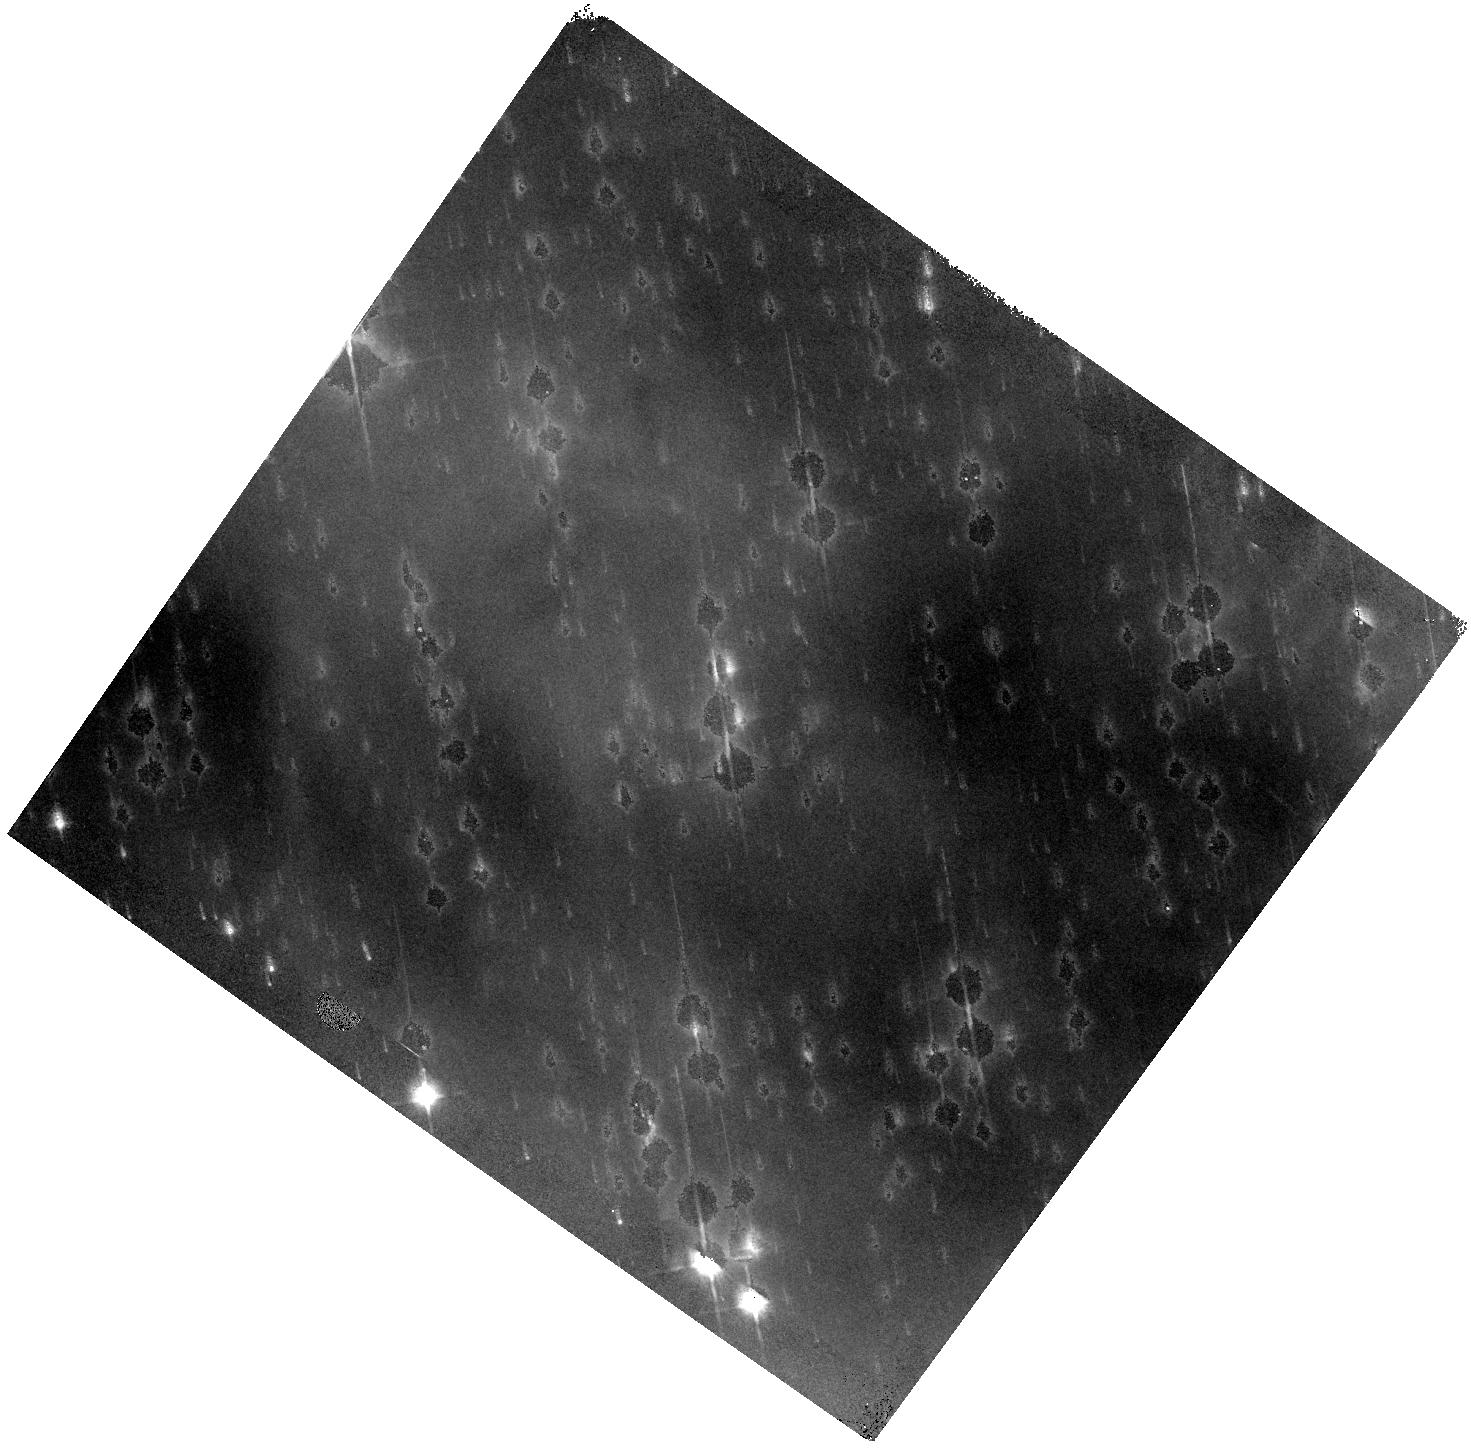
Target: NGC-2174
Instrument: WFC3/IR
Filter: F125W
Exposure: 30 min
Observation ID: hst_13623_02_wfc3_ir_f125w_ichx02

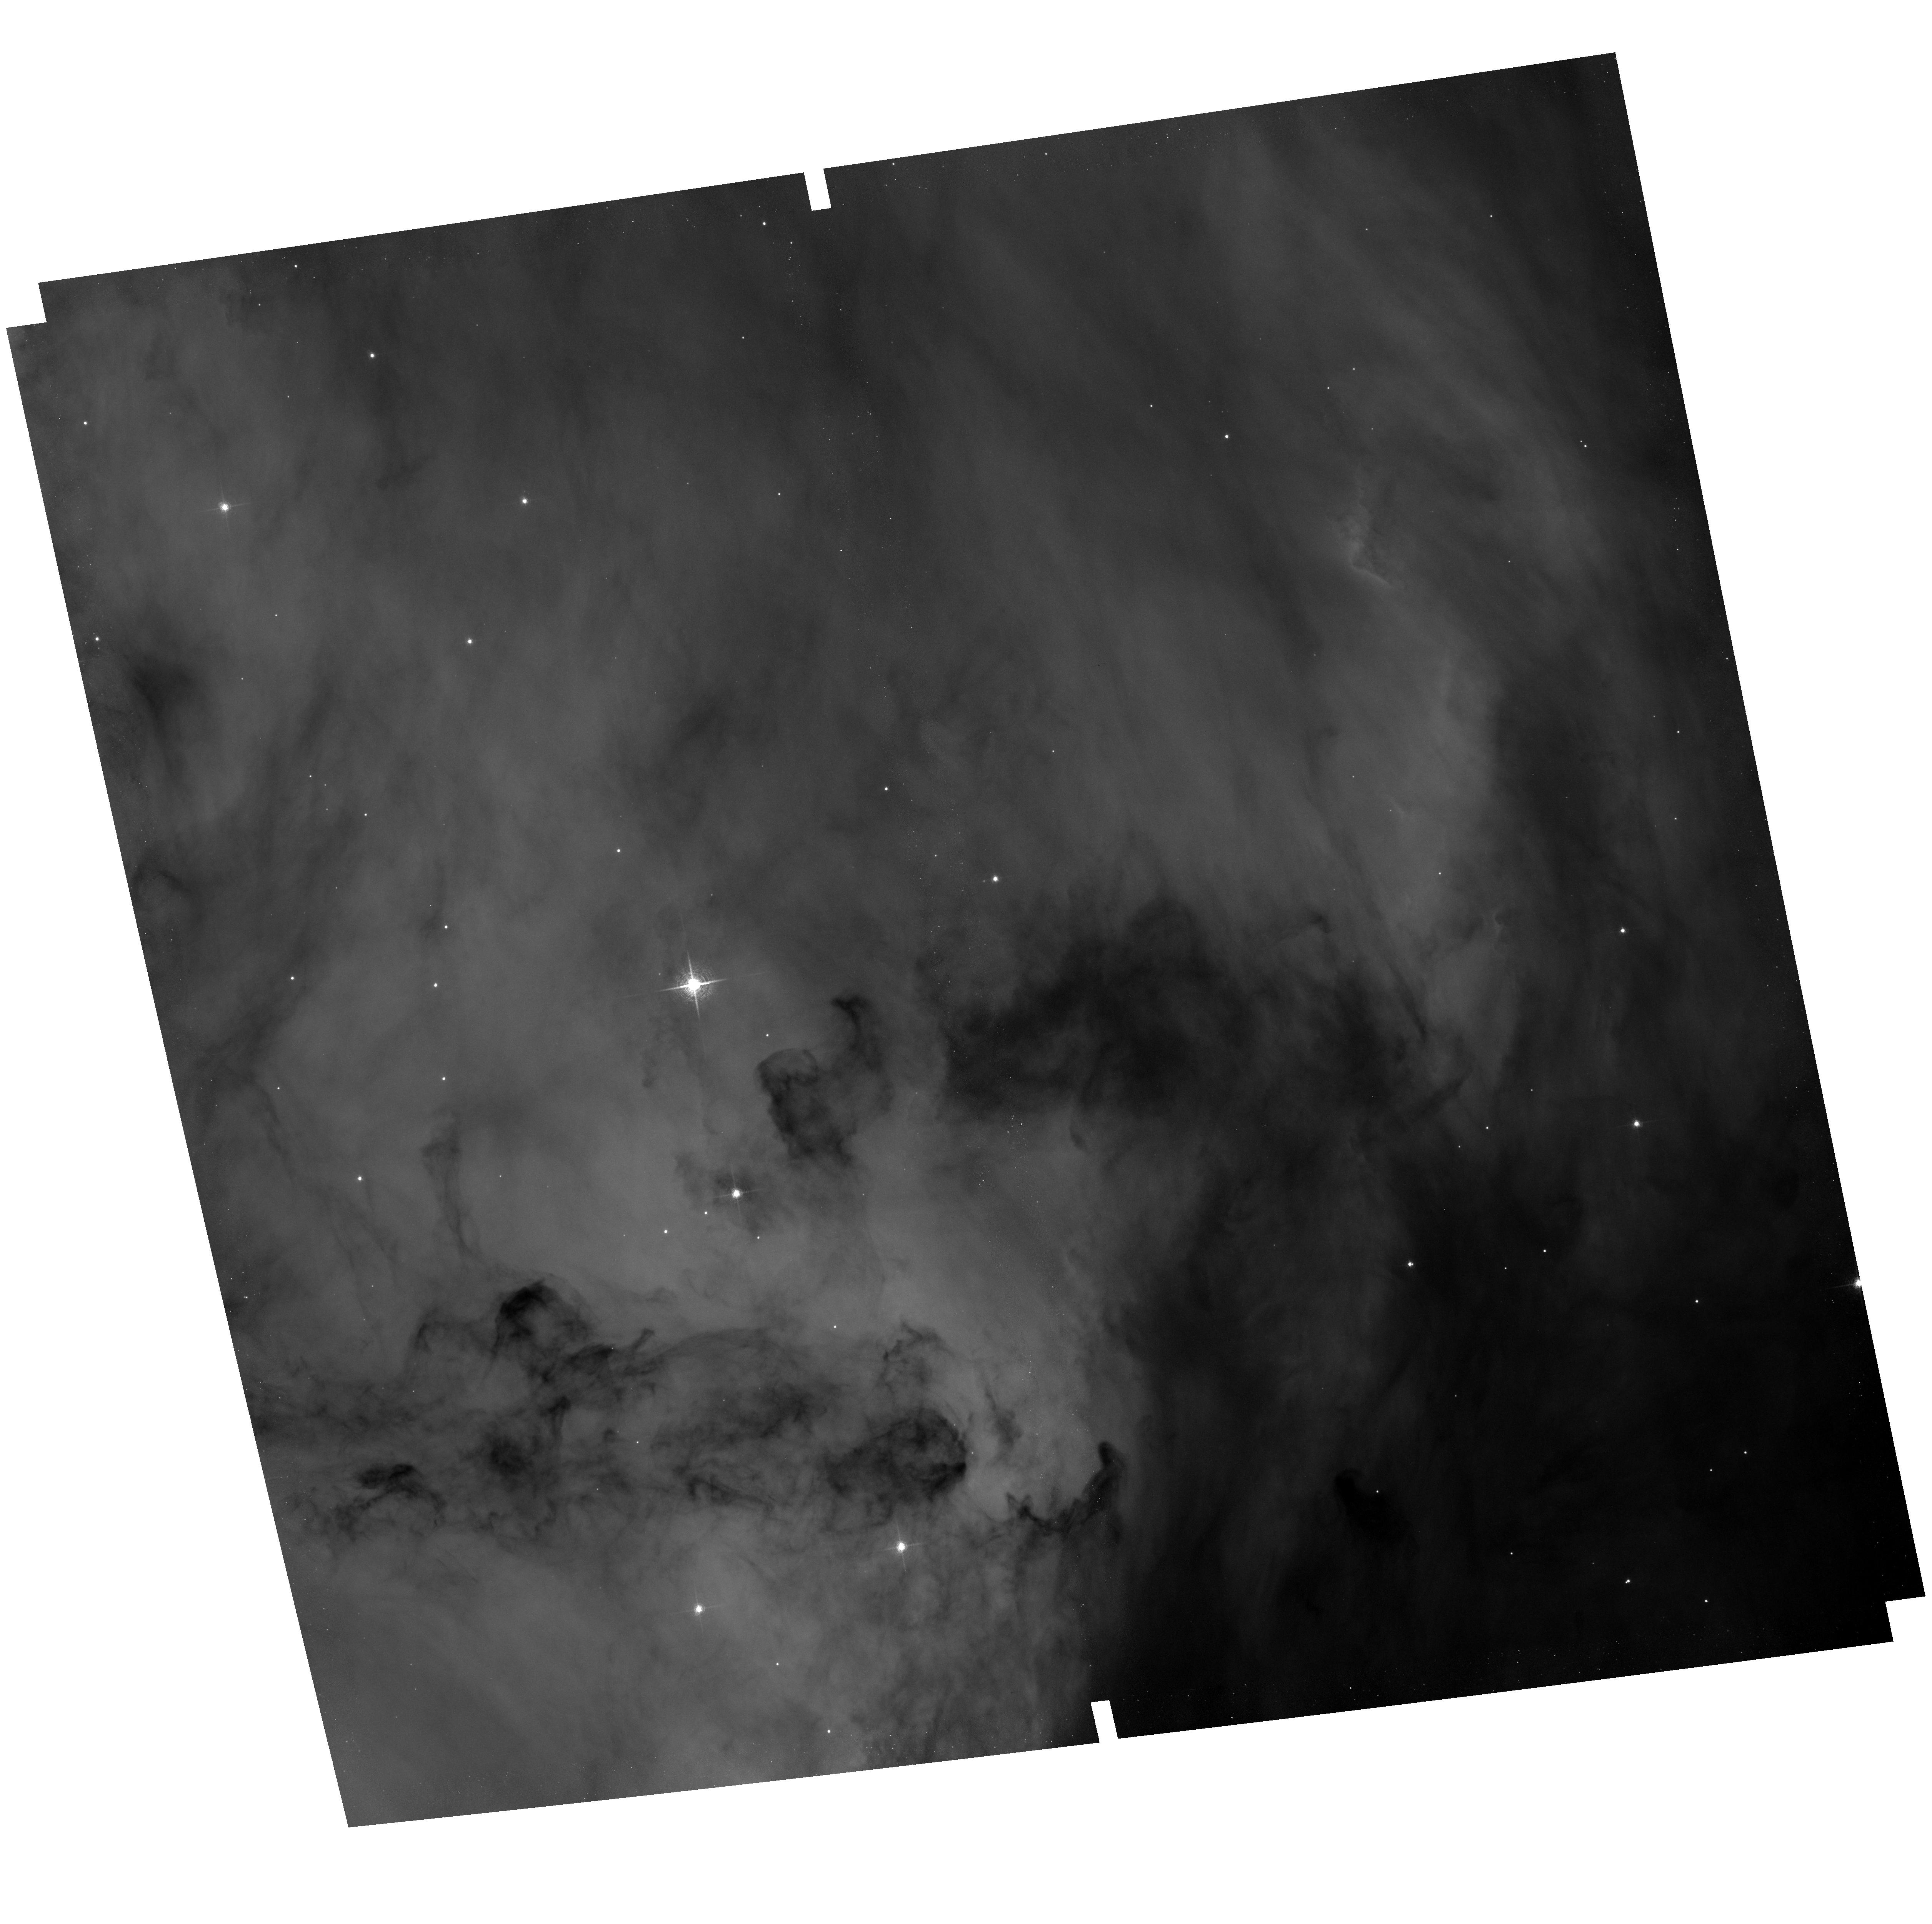
Target: field at RA 92.263°, Dec 20.539°
Instrument: ACS/WFC
Filter: F658N
Exposure: 1.4 h
Observation ID: hst_13623_04_acs_wfc_f658n_jchx04

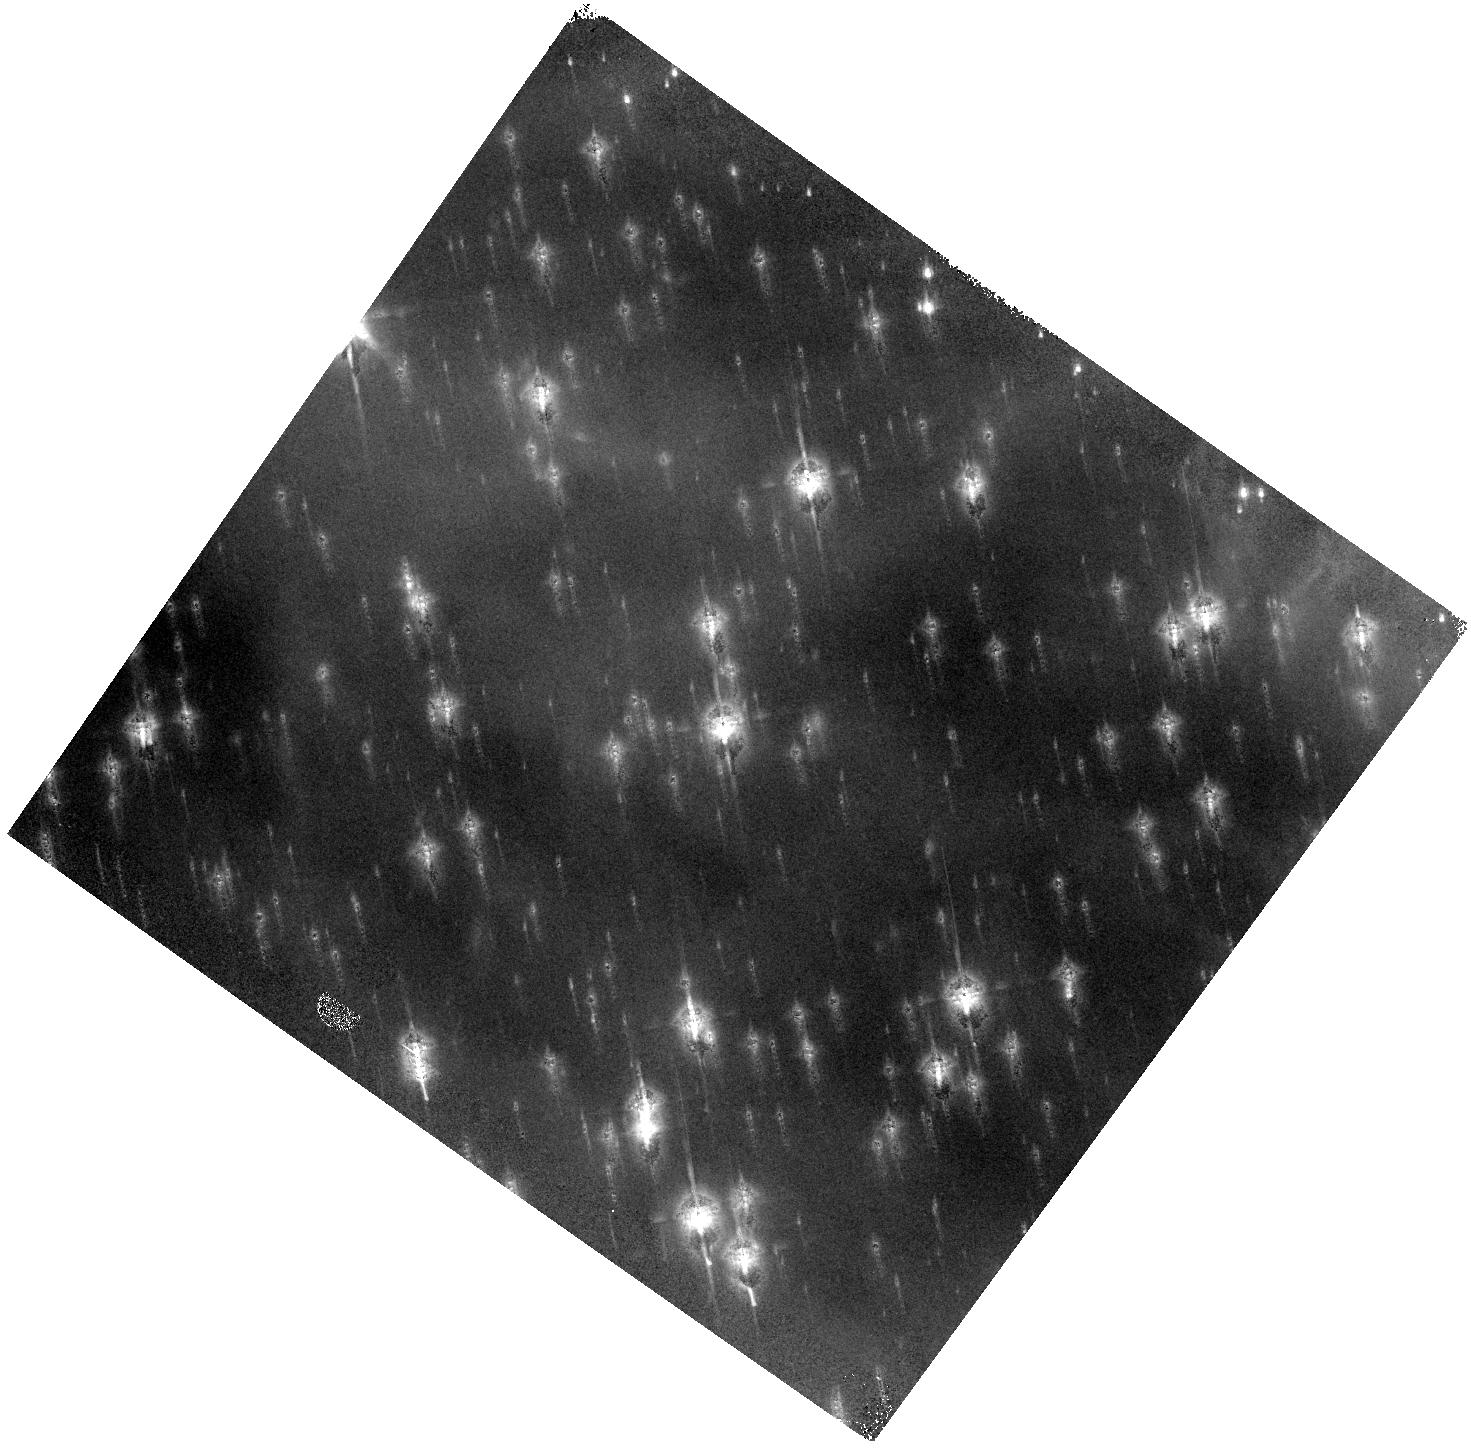
Target: NGC-2174
Instrument: WFC3/IR
Filter: F160W
Exposure: 27 min
Observation ID: hst_13623_02_wfc3_ir_f160w_ichx02

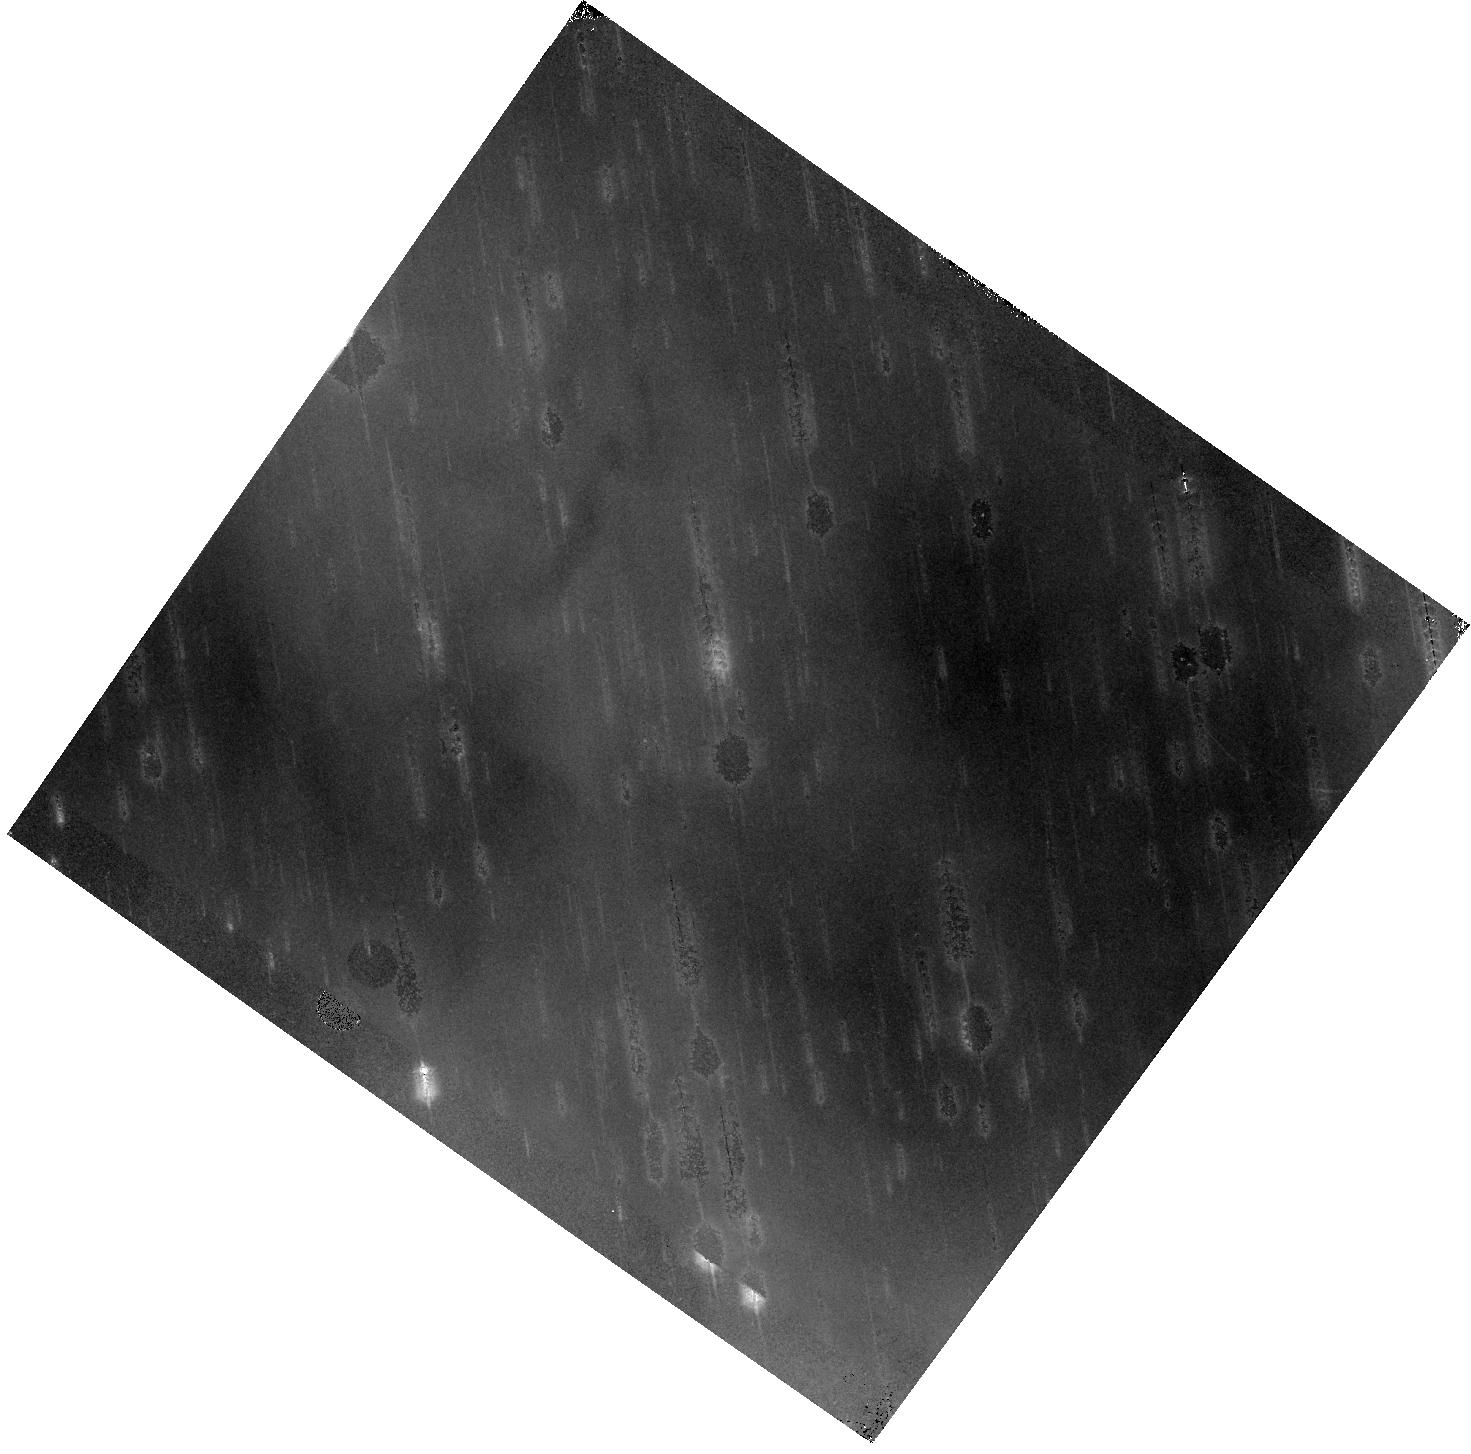
Target: NGC-2174
Instrument: WFC3/IR
Filter: F105W
Exposure: 37 min
Observation ID: hst_13623_02_wfc3_ir_f105w_ichx02

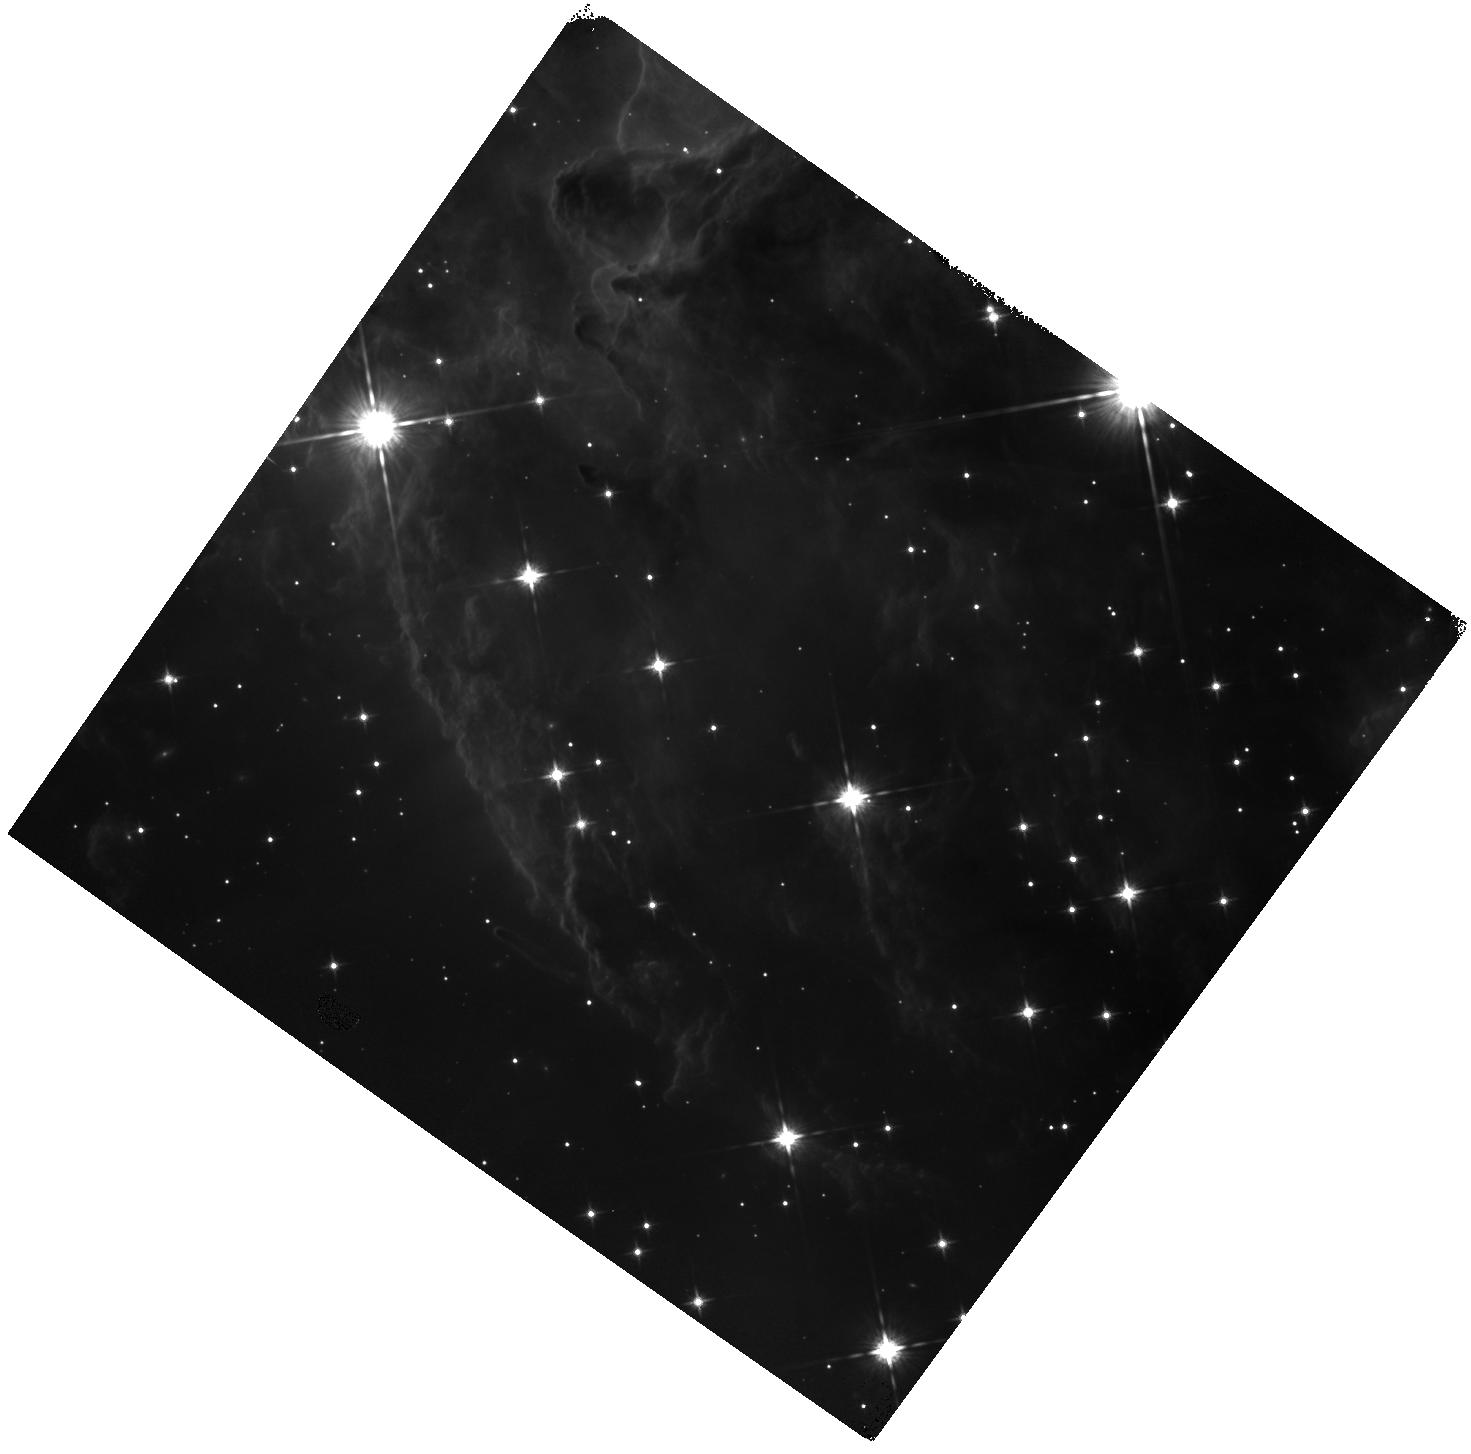
Target: NGC-2174
Instrument: WFC3/IR
Filter: F125W
Exposure: 30 min
Observation ID: hst_13623_03_wfc3_ir_f125w_ichx03

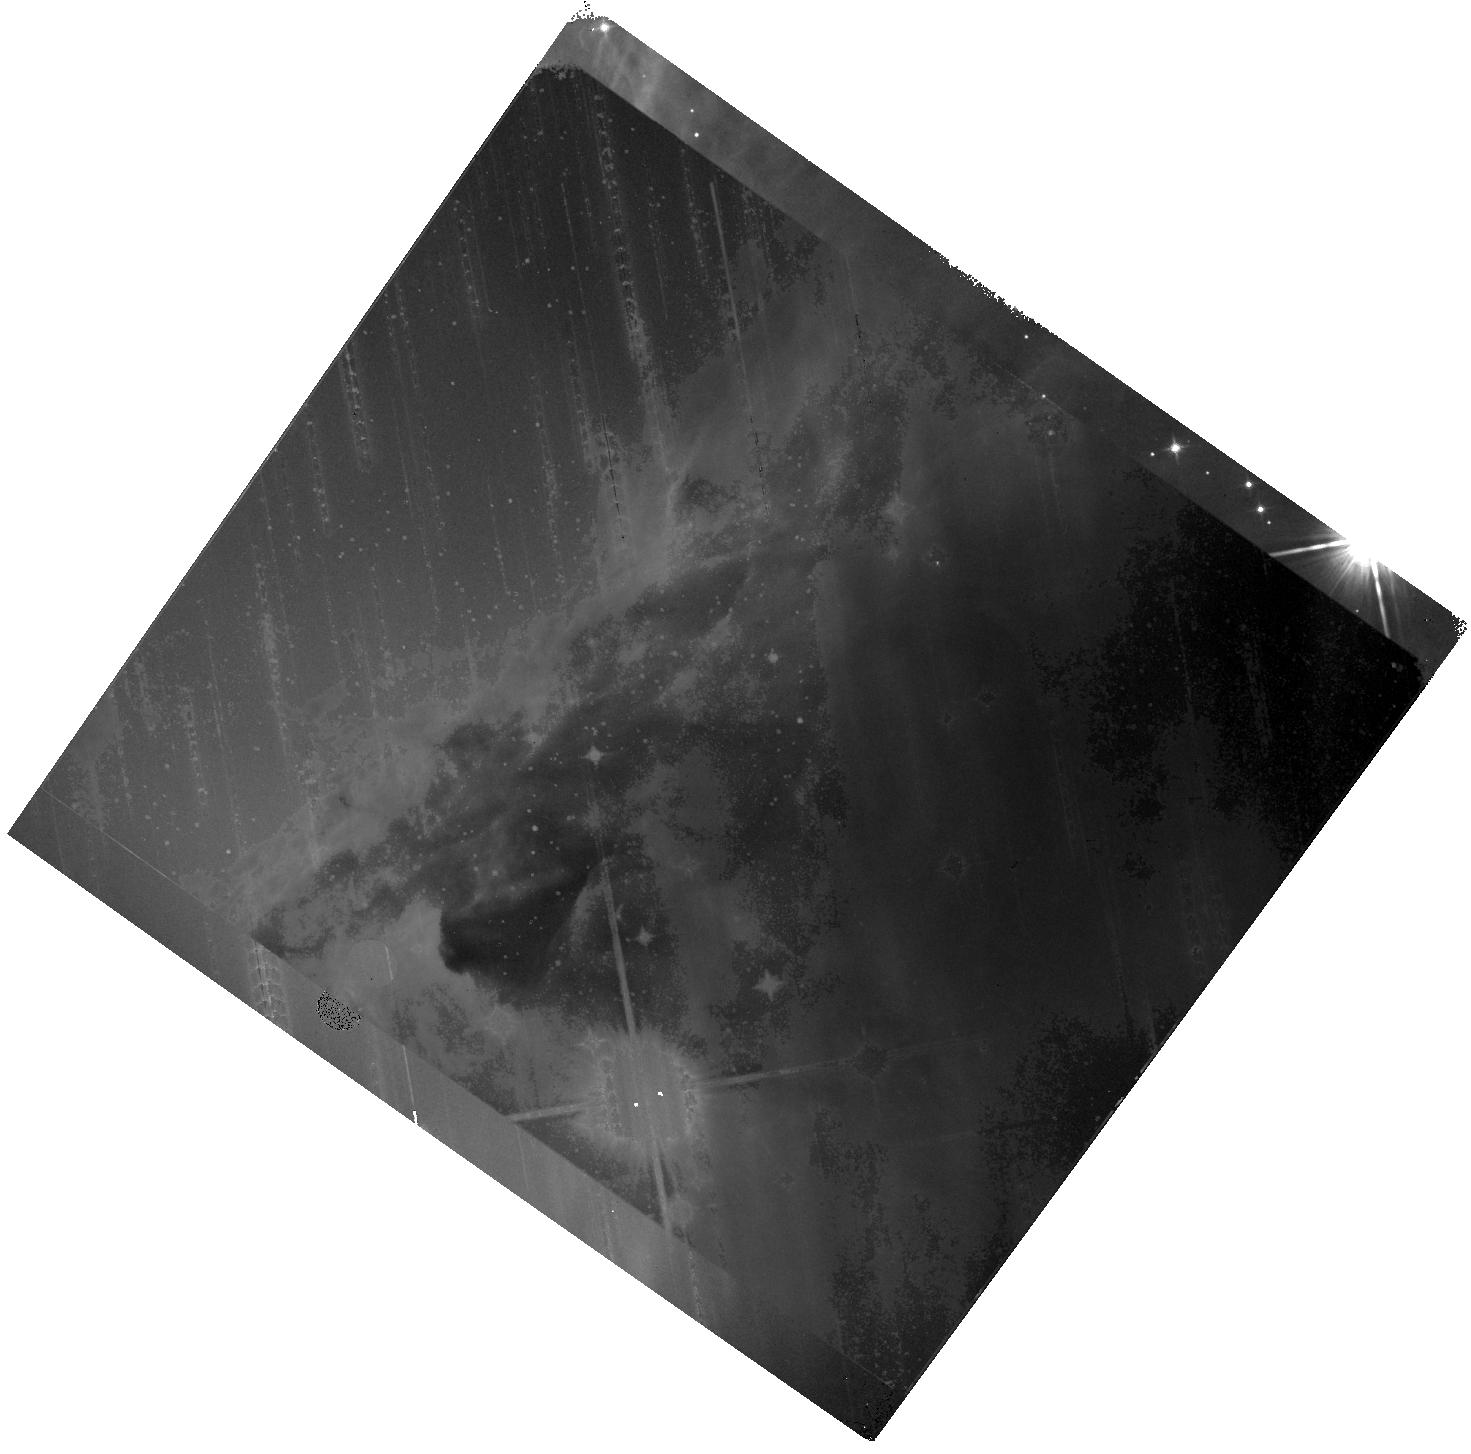
Target: NGC-2174
Instrument: WFC3/IR
Filter: F125W
Exposure: 30 min
Observation ID: hst_13623_01_wfc3_ir_f125w_ichx01

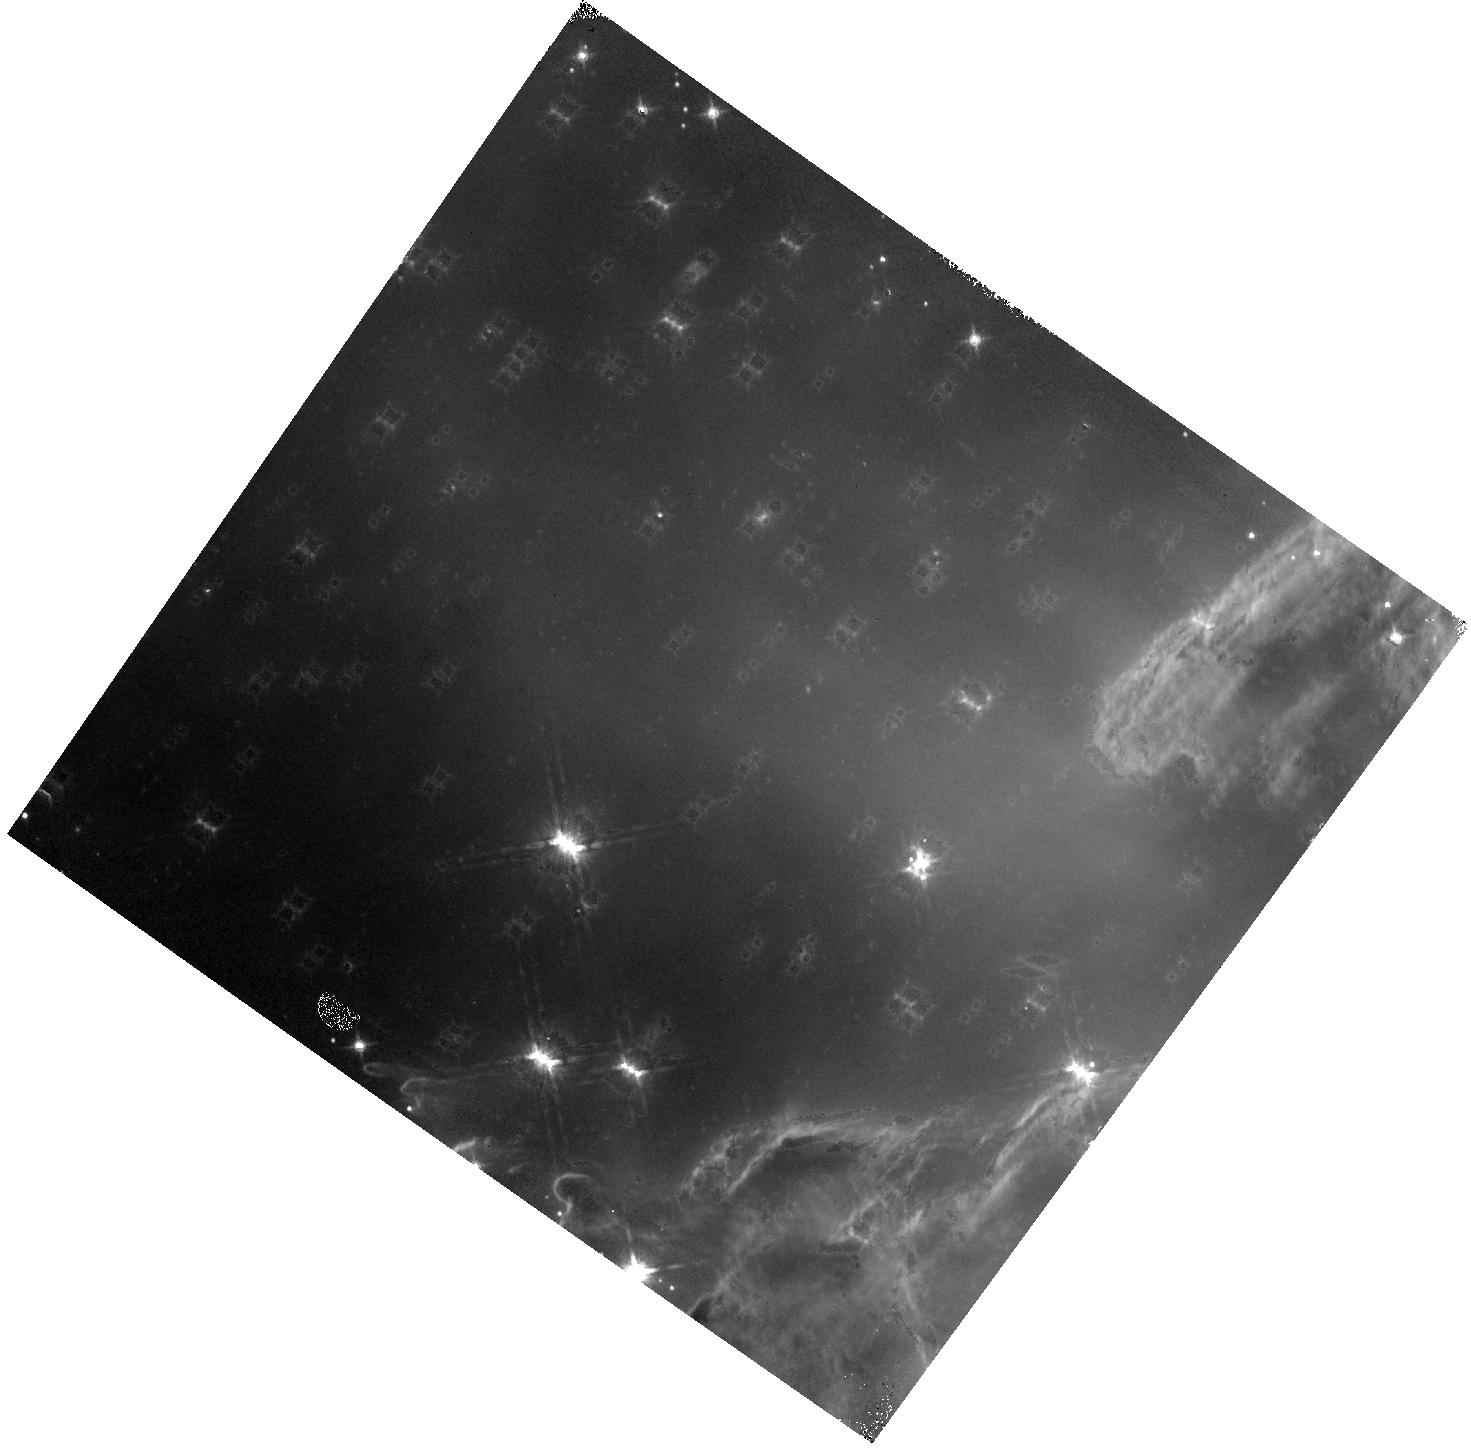
Target: NGC-2174
Instrument: WFC3/IR
Filter: F160W
Exposure: 27 min
Observation ID: hst_13623_52_wfc3_ir_f160w_ichx52

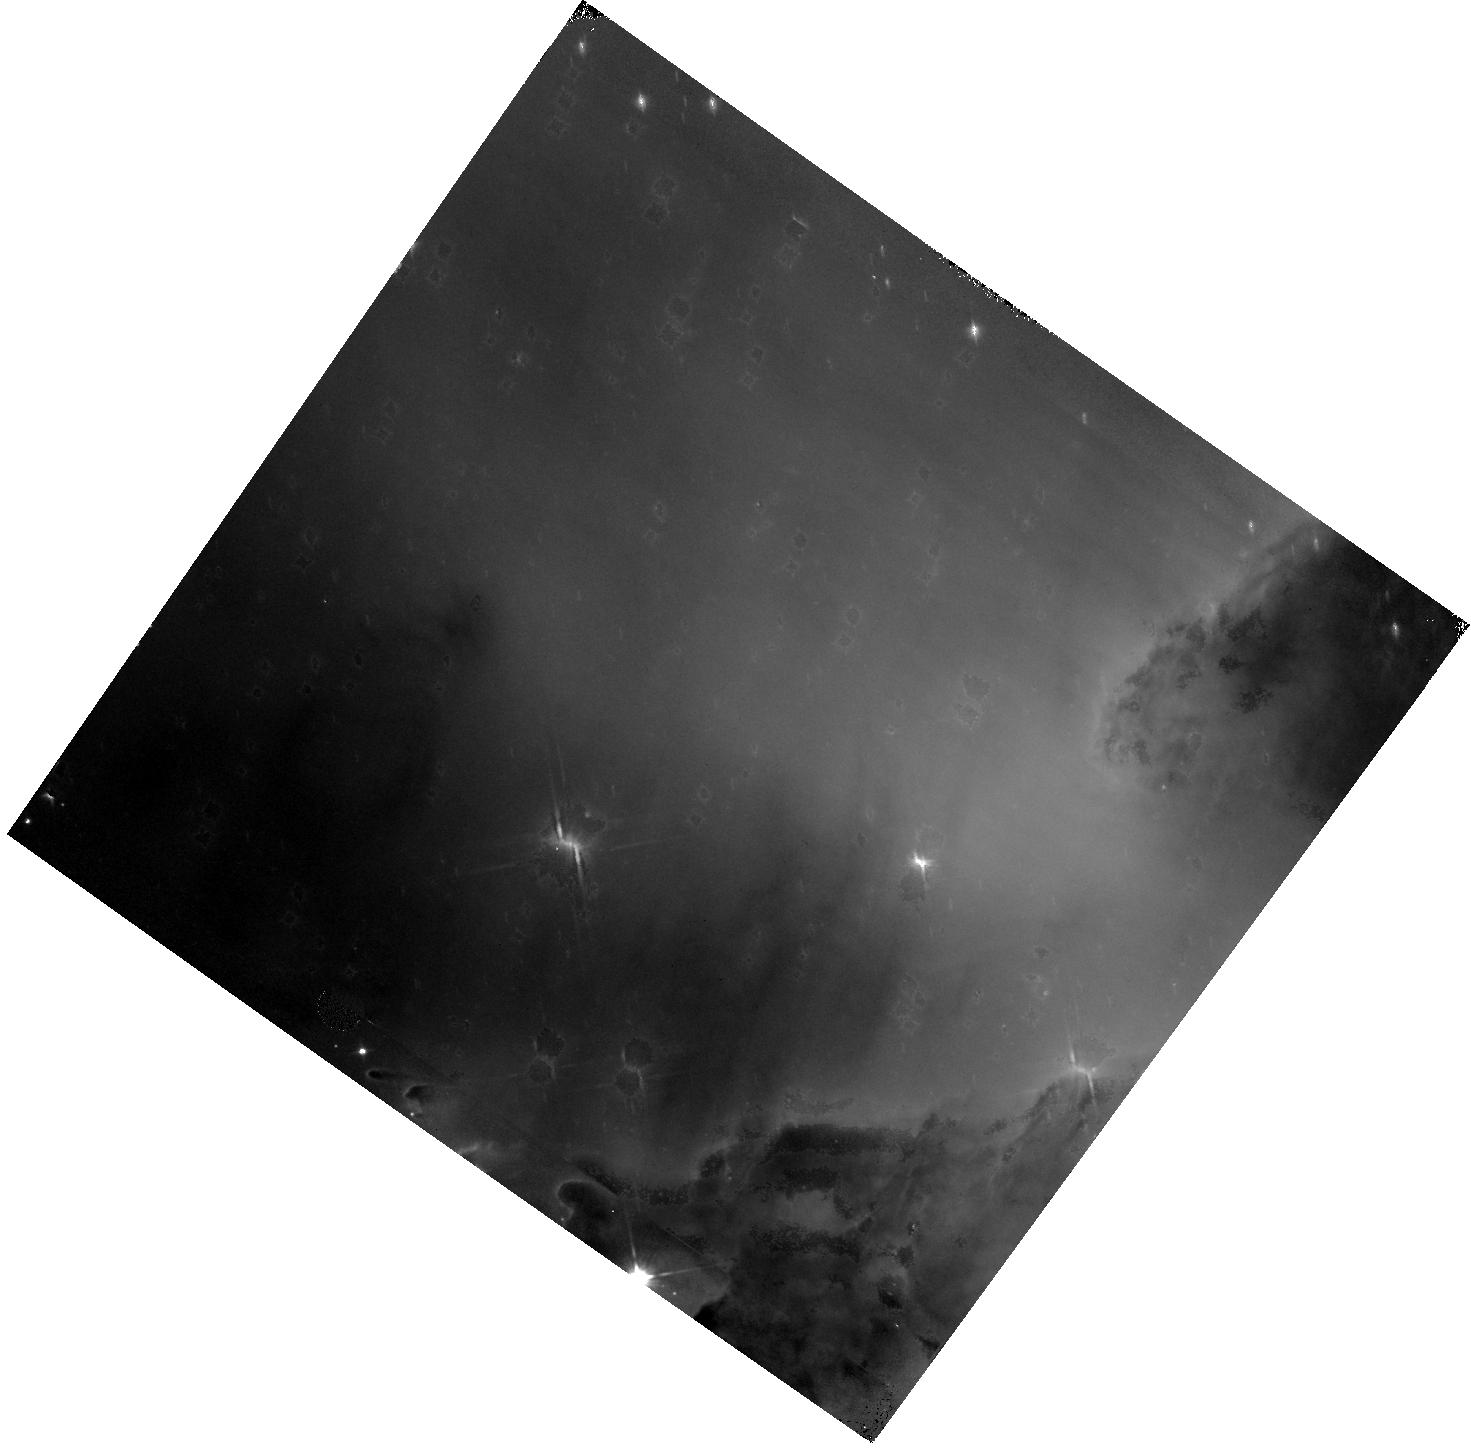
Target: NGC-2174
Instrument: WFC3/IR
Filter: F105W
Exposure: 37 min
Observation ID: hst_13623_52_wfc3_ir_f105w_ichx52

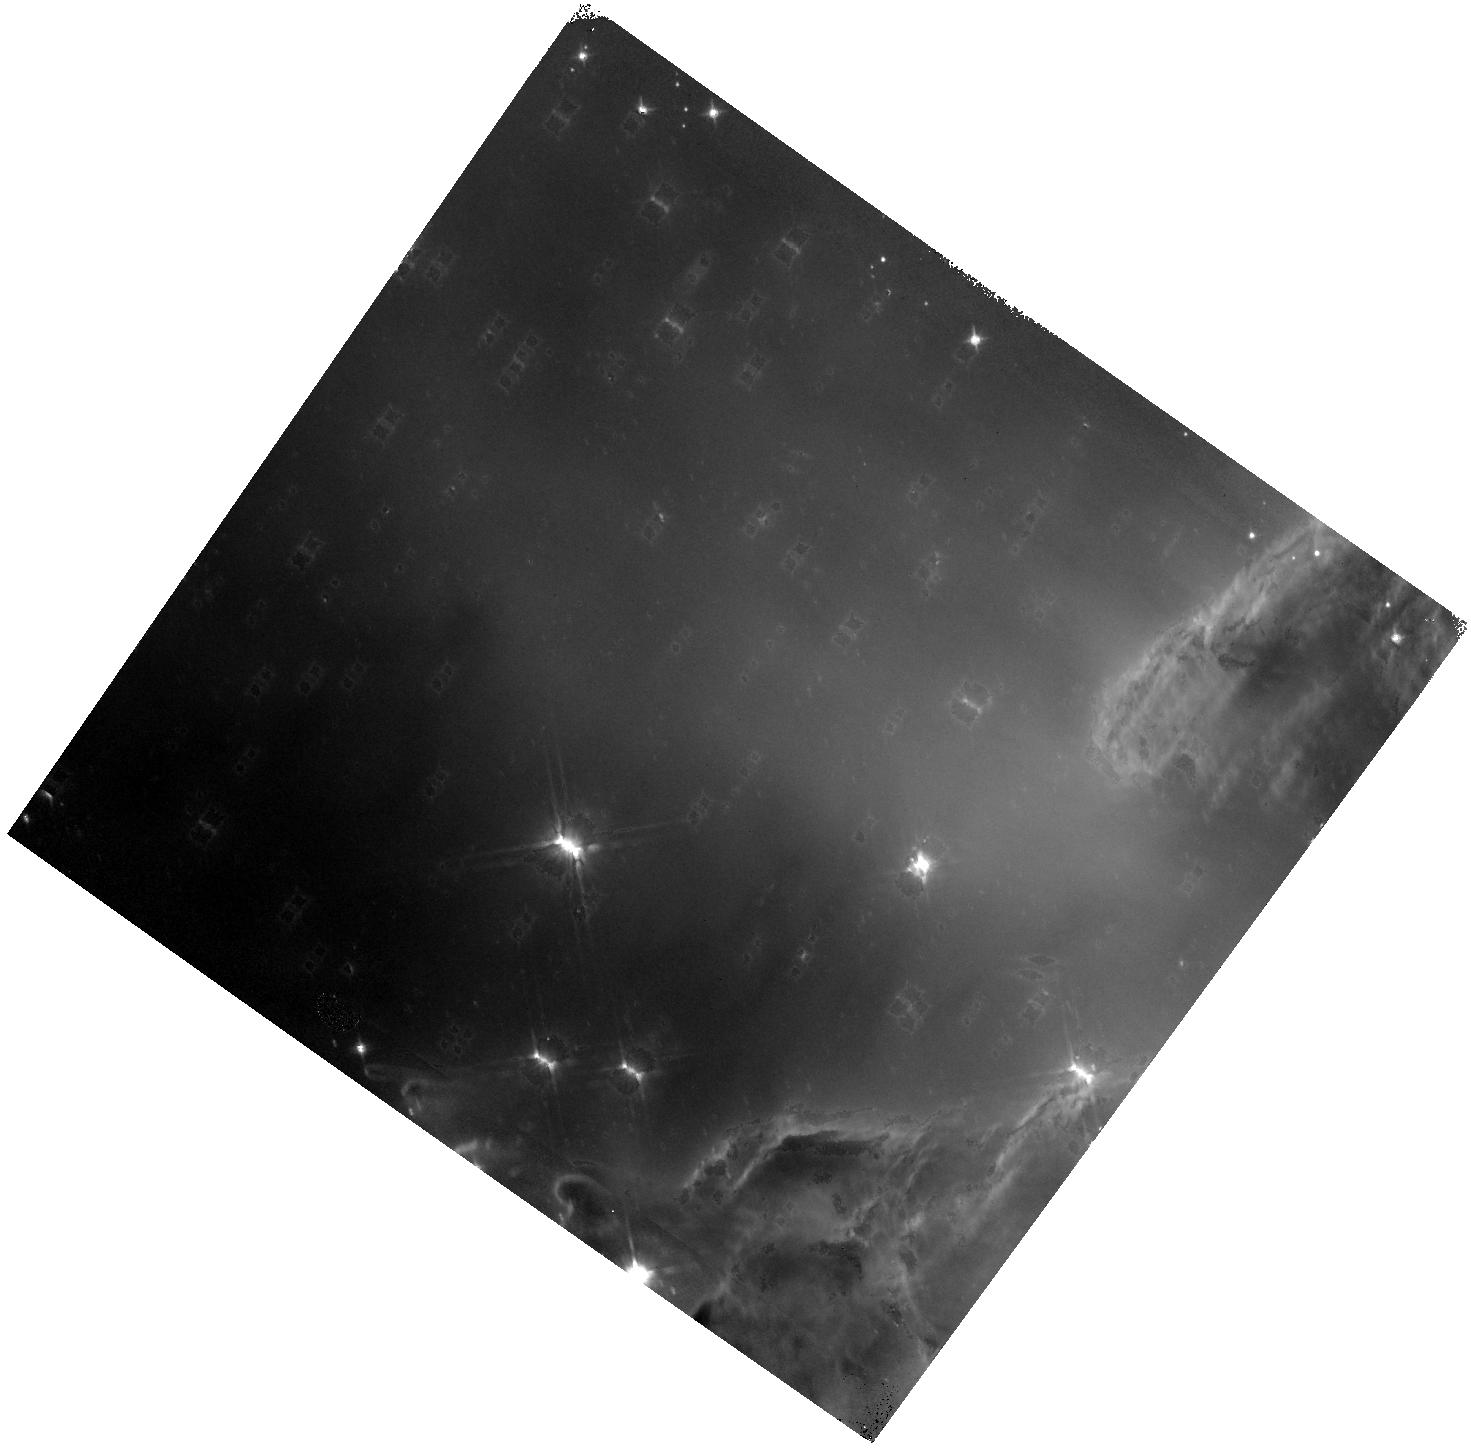
Target: NGC-2174
Instrument: WFC3/IR
Filter: F125W
Exposure: 30 min
Observation ID: hst_13623_52_wfc3_ir_f125w_ichx52

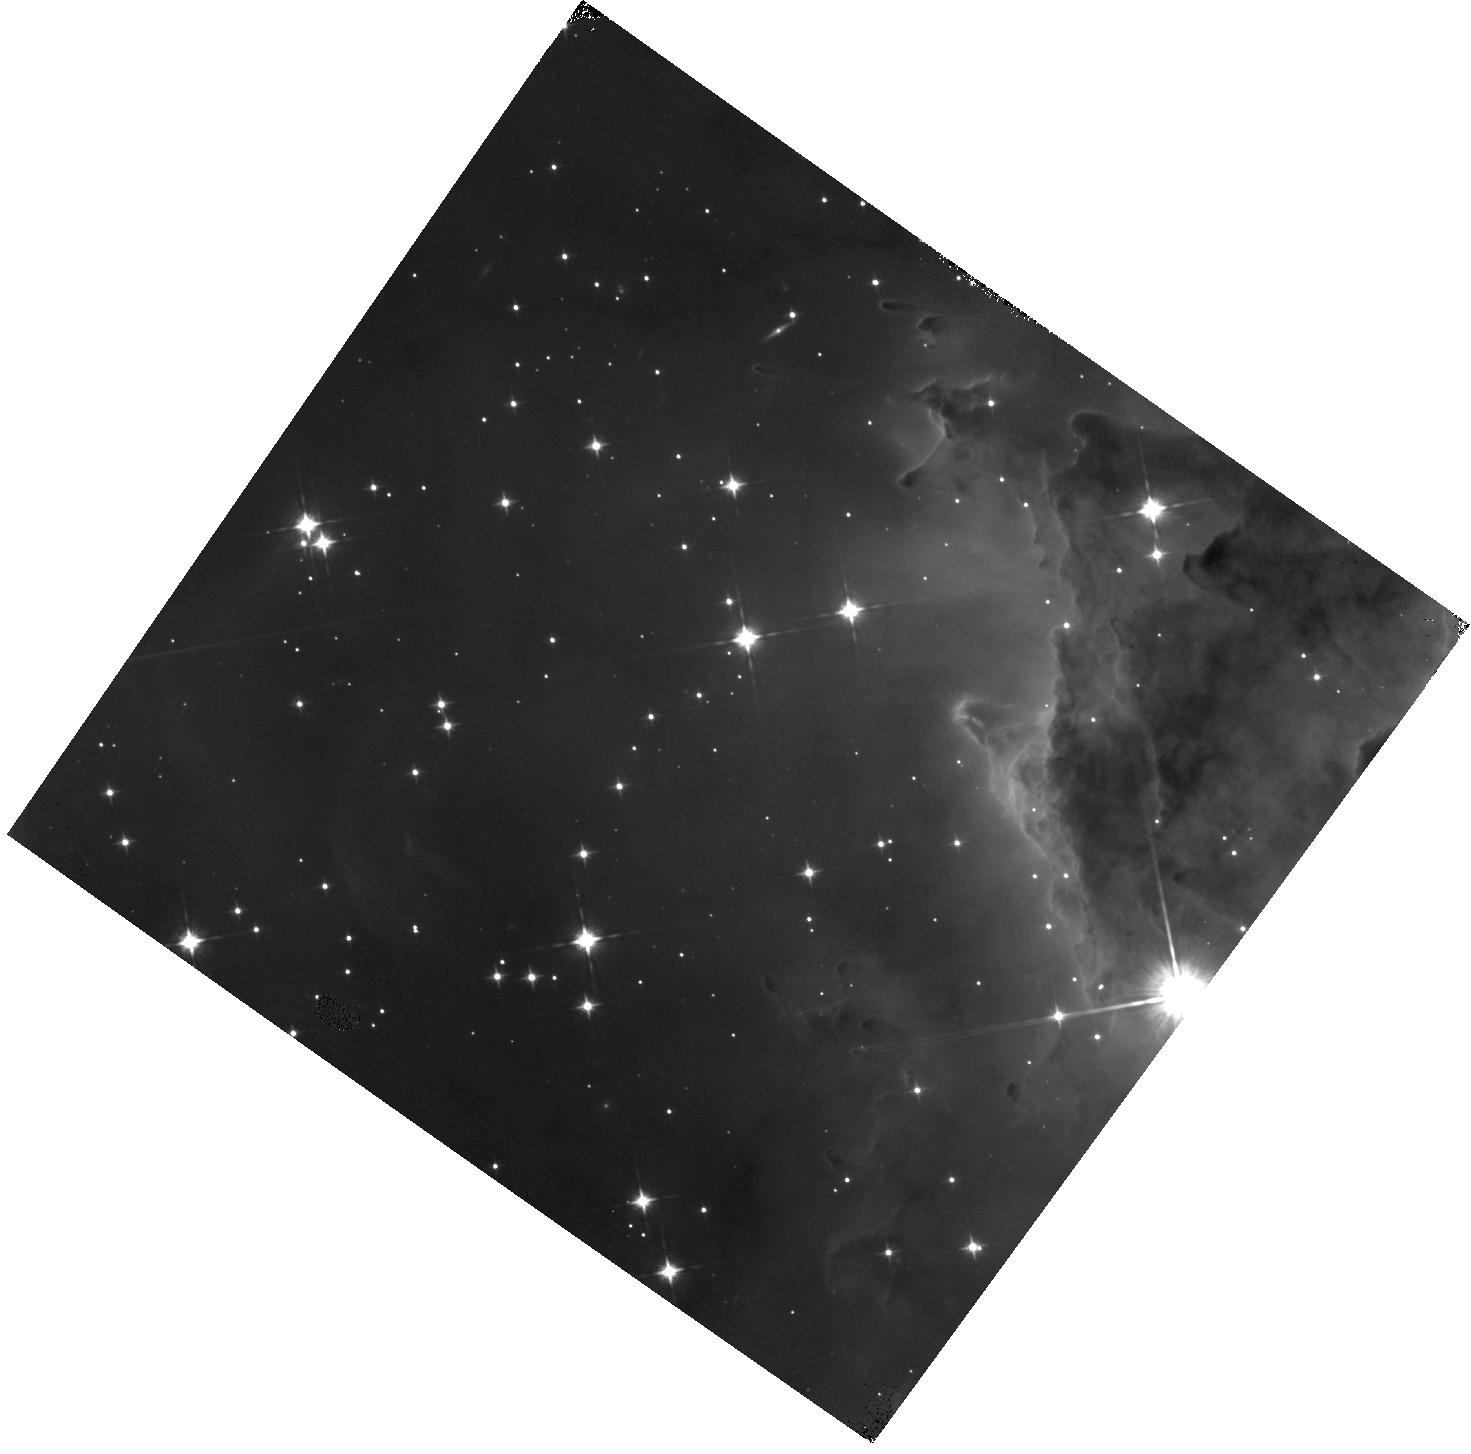
Target: NGC-2174
Instrument: WFC3/IR
Filter: F105W
Exposure: 37 min
Observation ID: hst_13623_04_wfc3_ir_f105w_ichx04

Hubble Heritage observations of NGC 2174 for HST 24th anniversary (PI: Levay, Zolt)

We propose WFC3/IR observations of a dramatic dust pillar in NGC 2174, a galactic star-forming region with striking details, as revealed by WFPC2 observations. The primary purpose is to produce a color composite image to showcase the ongoing capabilities of HST and a preview of the capabilities of JWST. The image will be presented at the conference Science with the Hubble Space Telescope IV, in Rome, 17-20 March 2014. This will also highlight the 24th anniversary of HST's launch and introduce the year-long celebration of HST's 25th year in operation. Parallel observations with ACS/WFC will demonstrate the ongoing multi-instrument and multi-wavelength capabilities of the observatory.